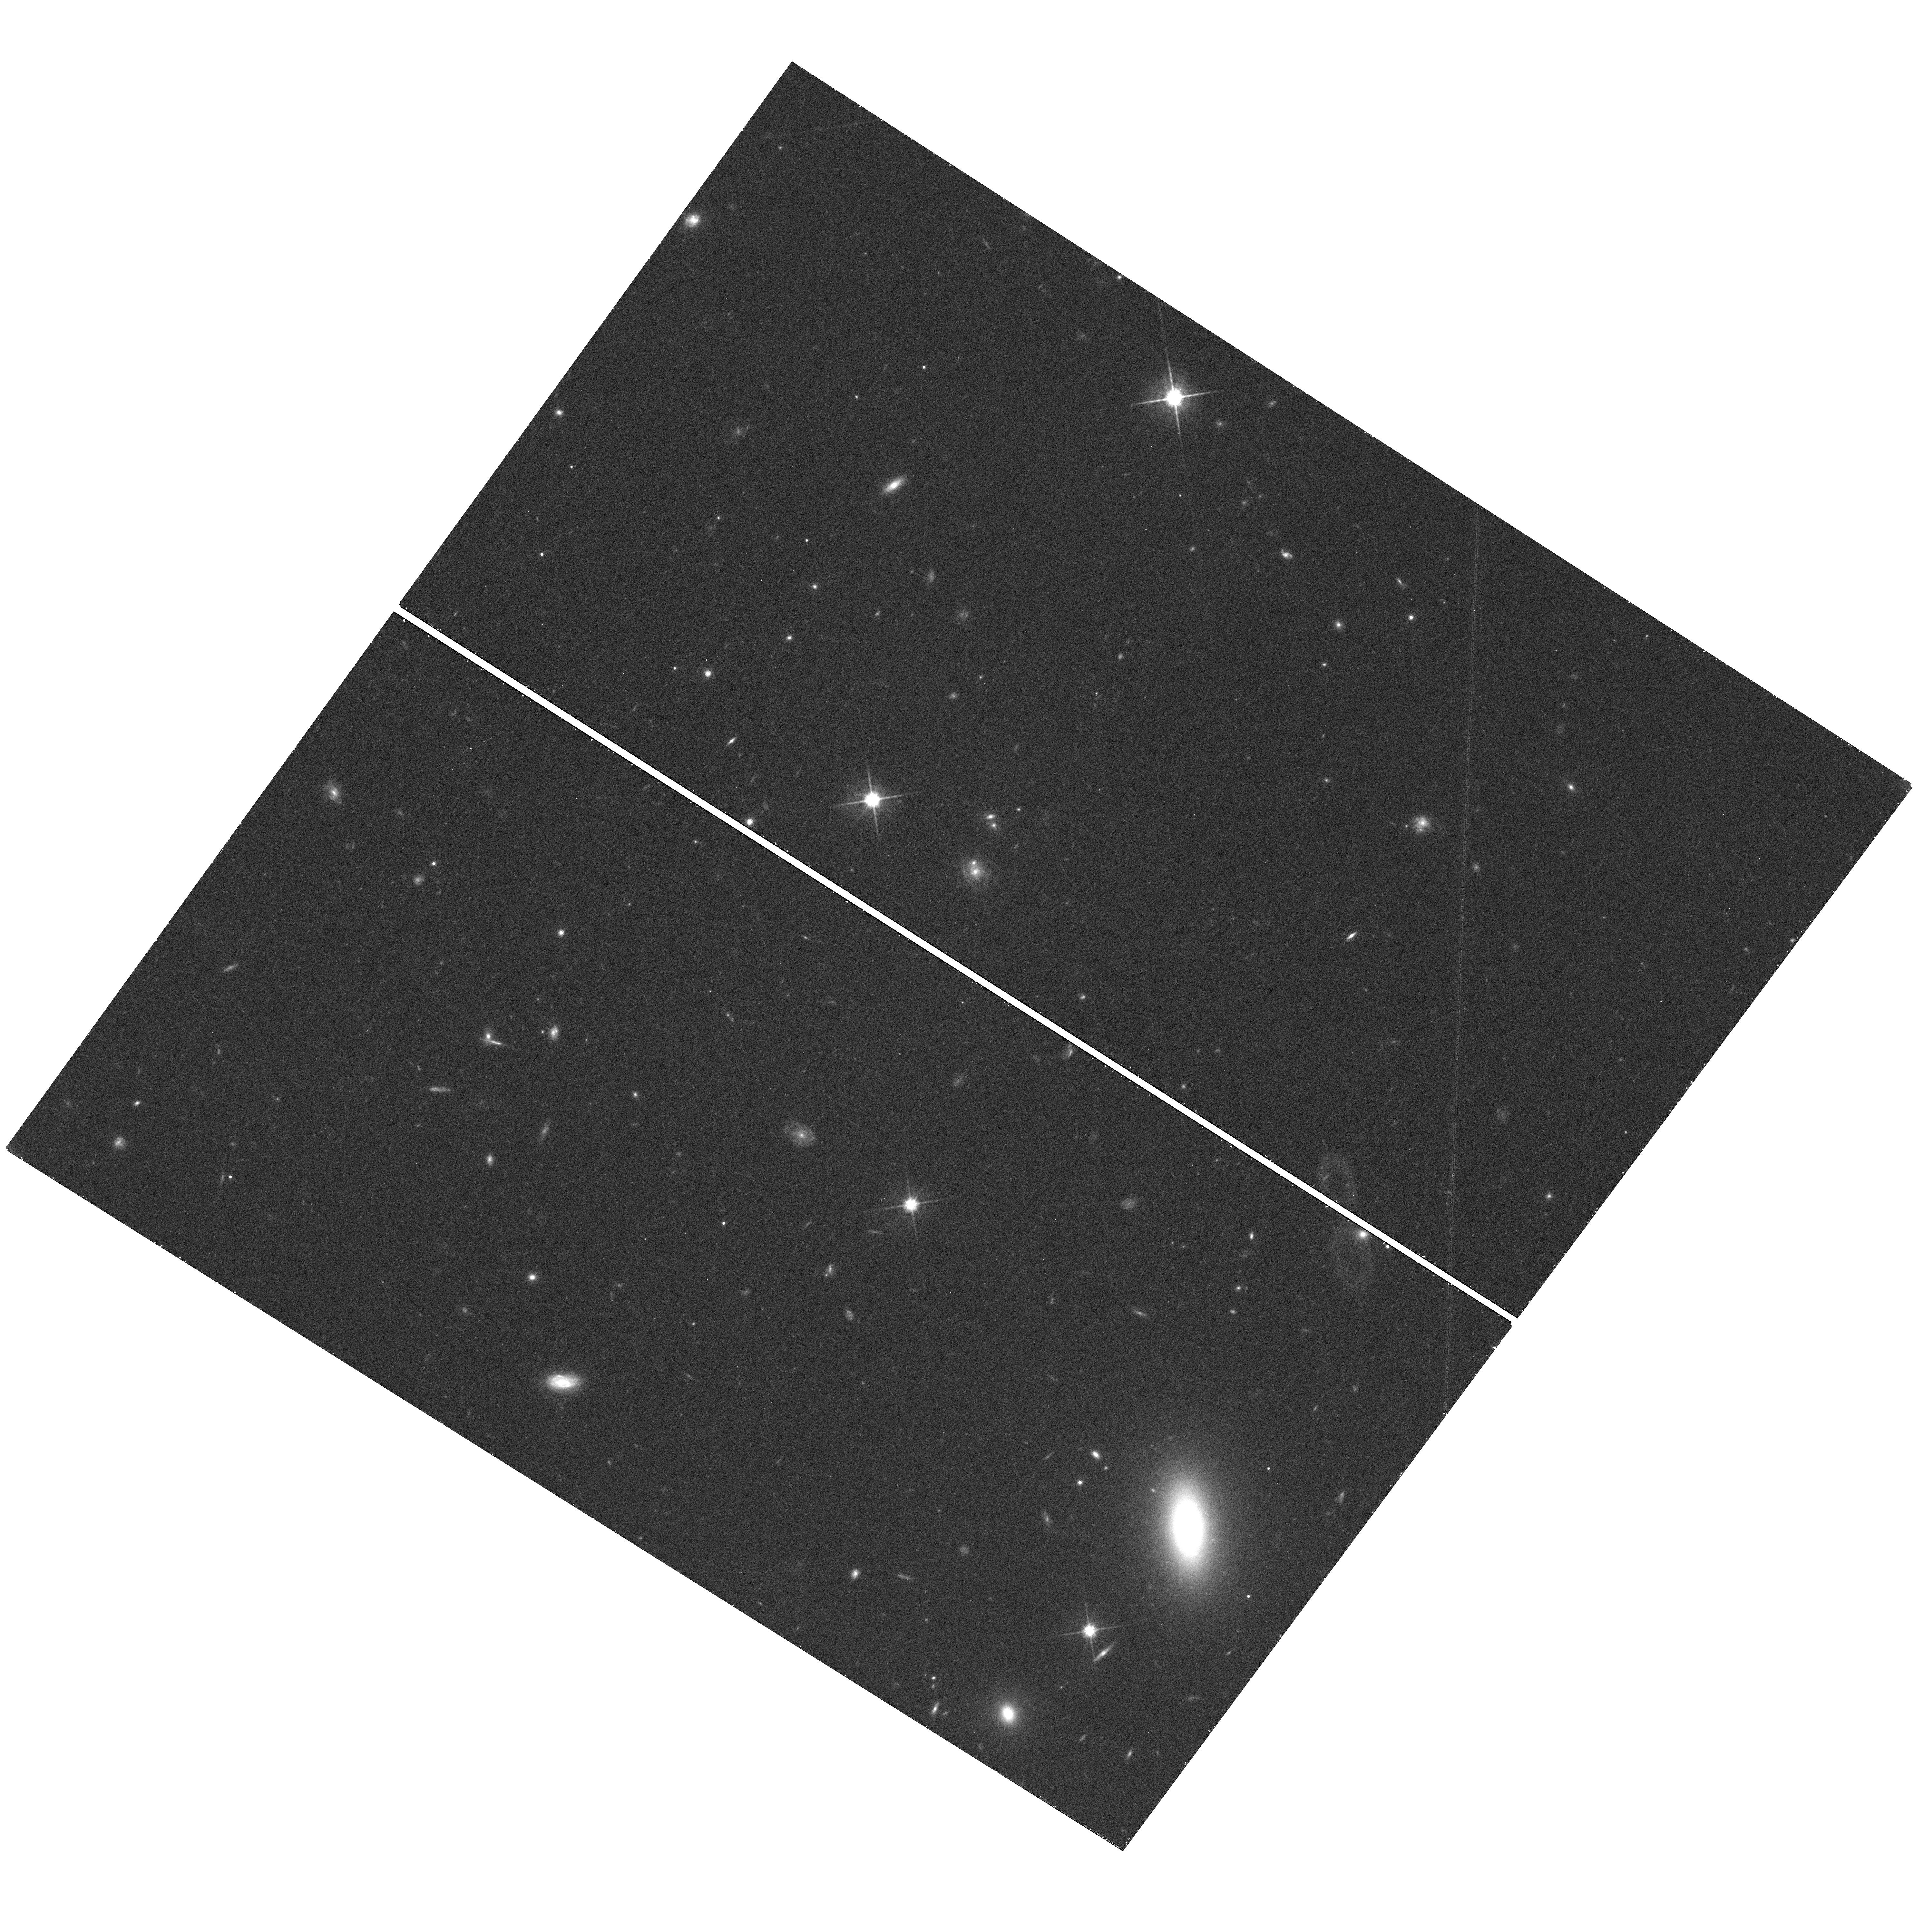
Target: LEO-T
Instrument: WFC3/UVIS
Filter: F814W
Exposure: 26 min
Observation ID: hst_13770_03_wfc3_uvis_f814w_icm703

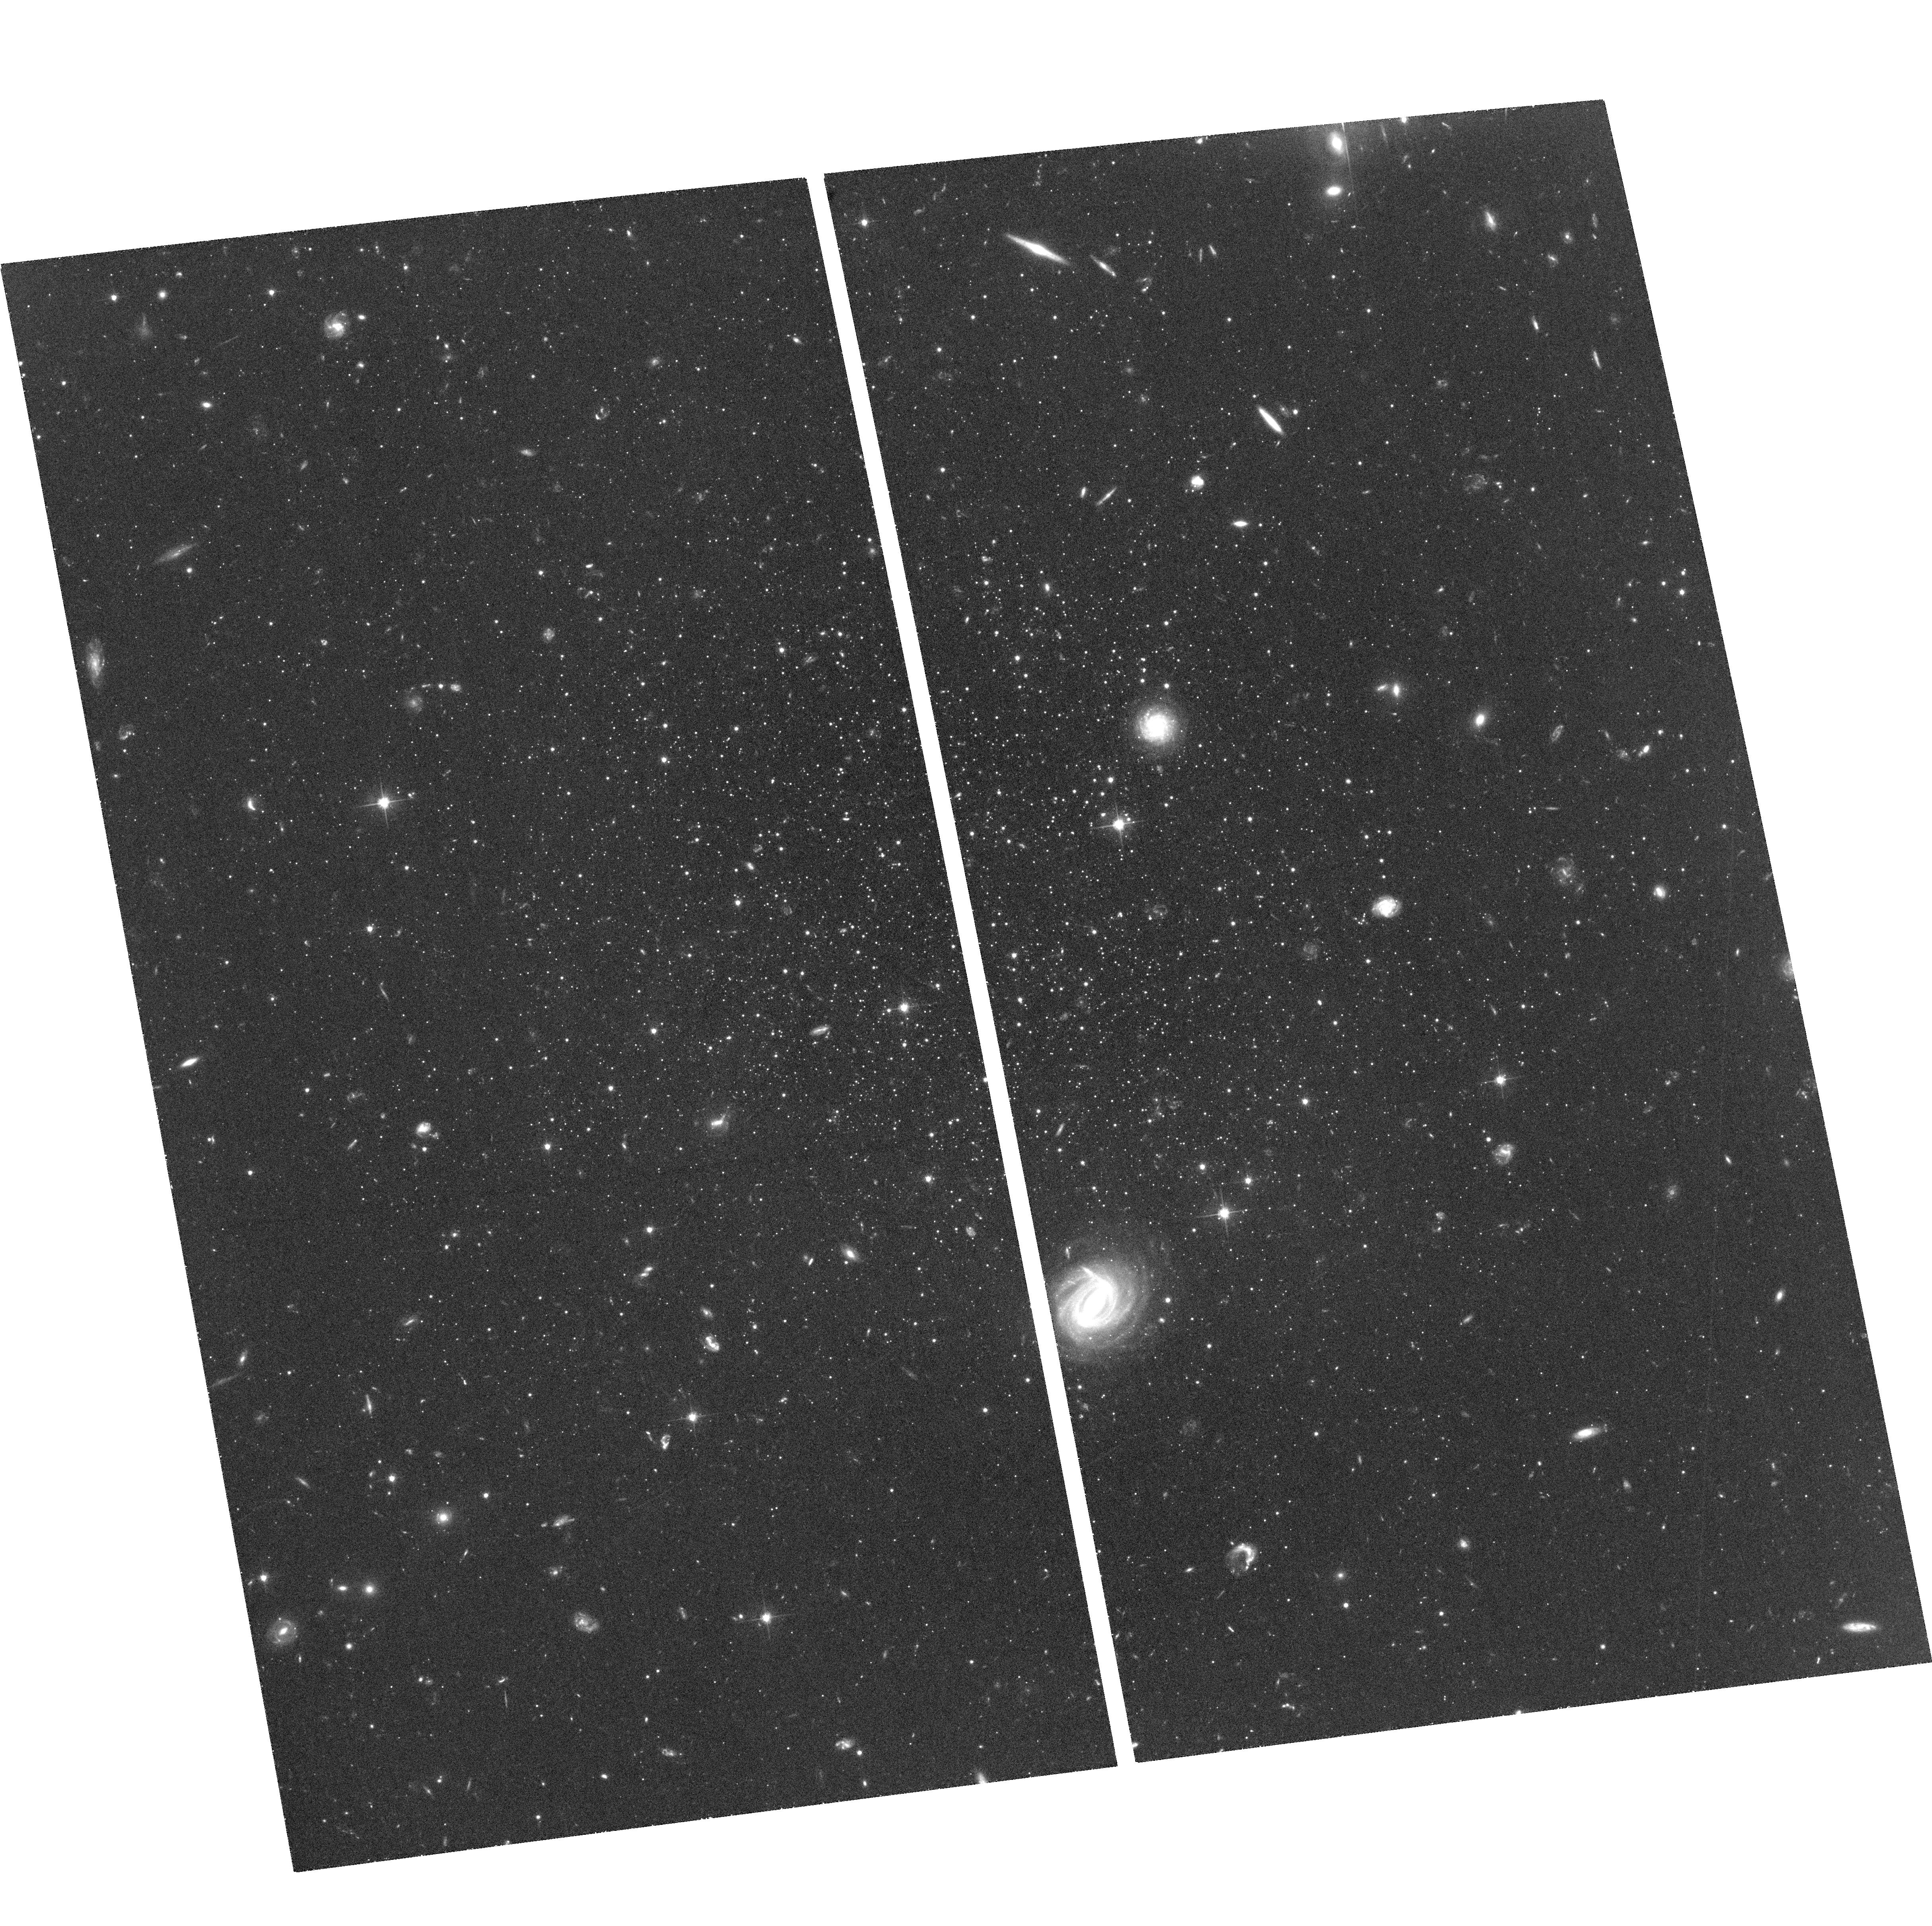
Target: LEO-T
Instrument: ACS/WFC
Filter: F606W
Exposure: 1.6 h
Observation ID: hst_13770_01_acs_wfc_f606w_jcm701

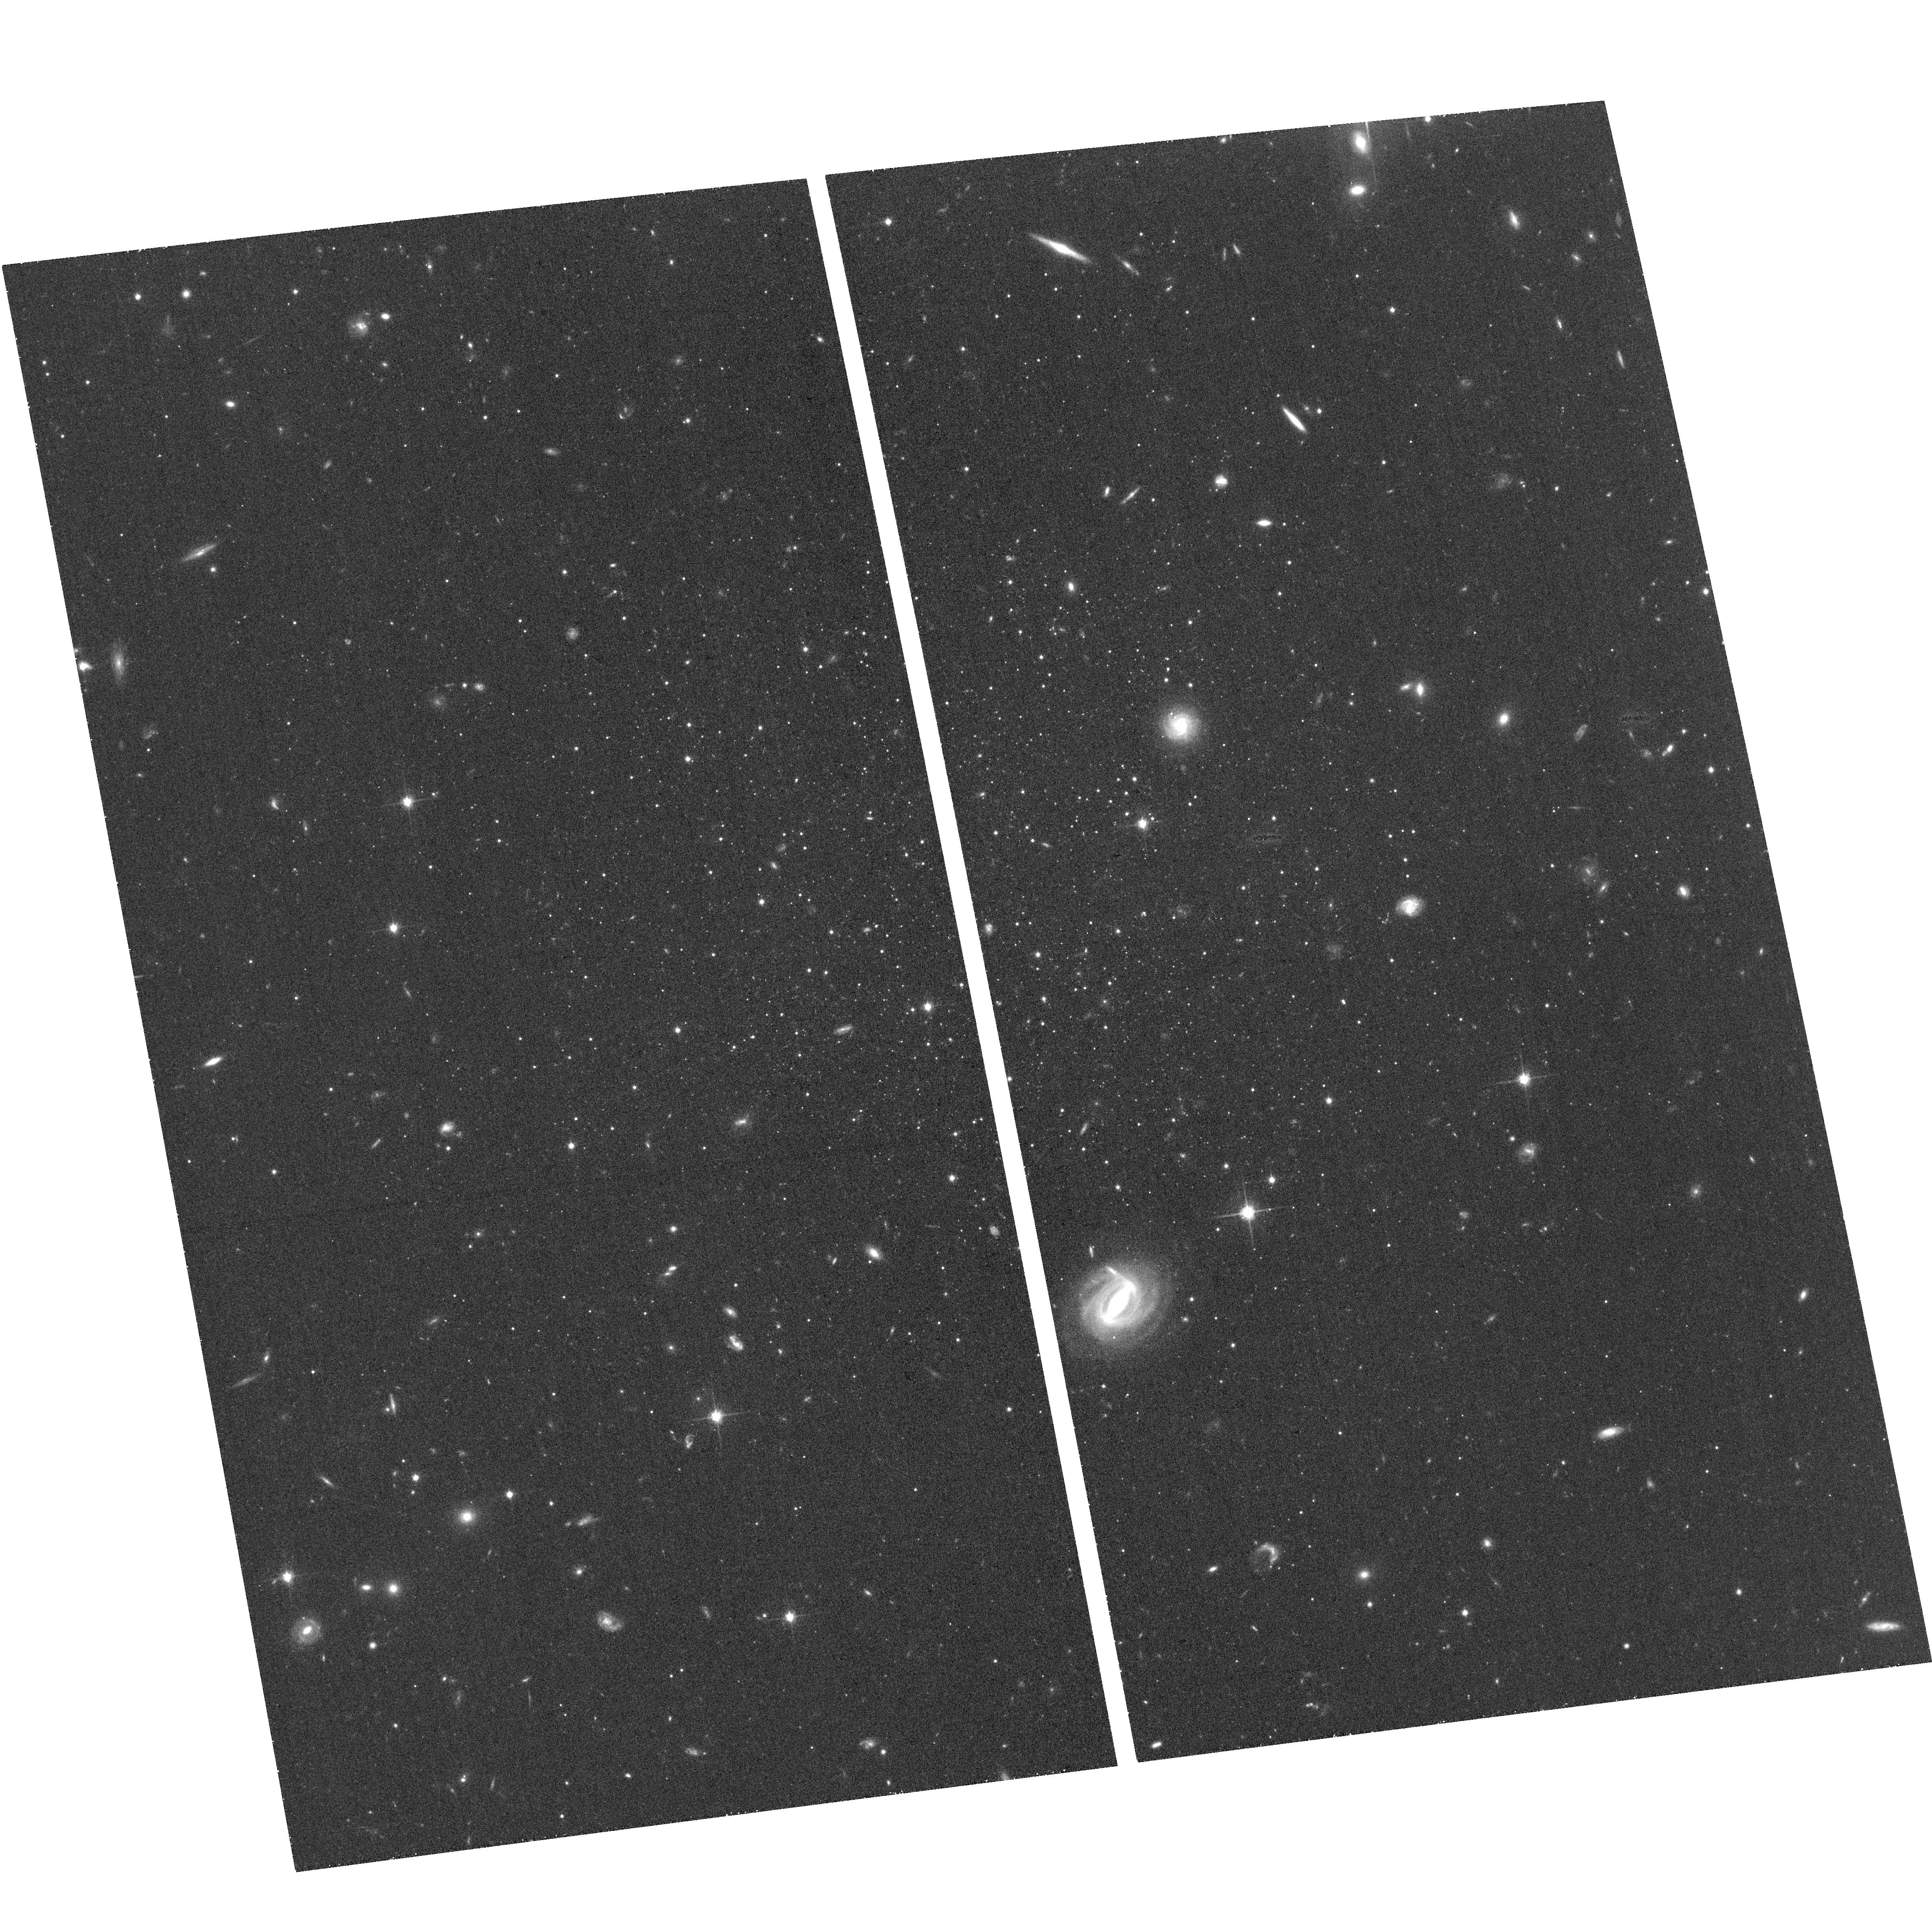
Target: LEO-T
Instrument: ACS/WFC
Filter: F814W
Exposure: 26 min
Observation ID: hst_13770_03_acs_wfc_f814w_jcm703

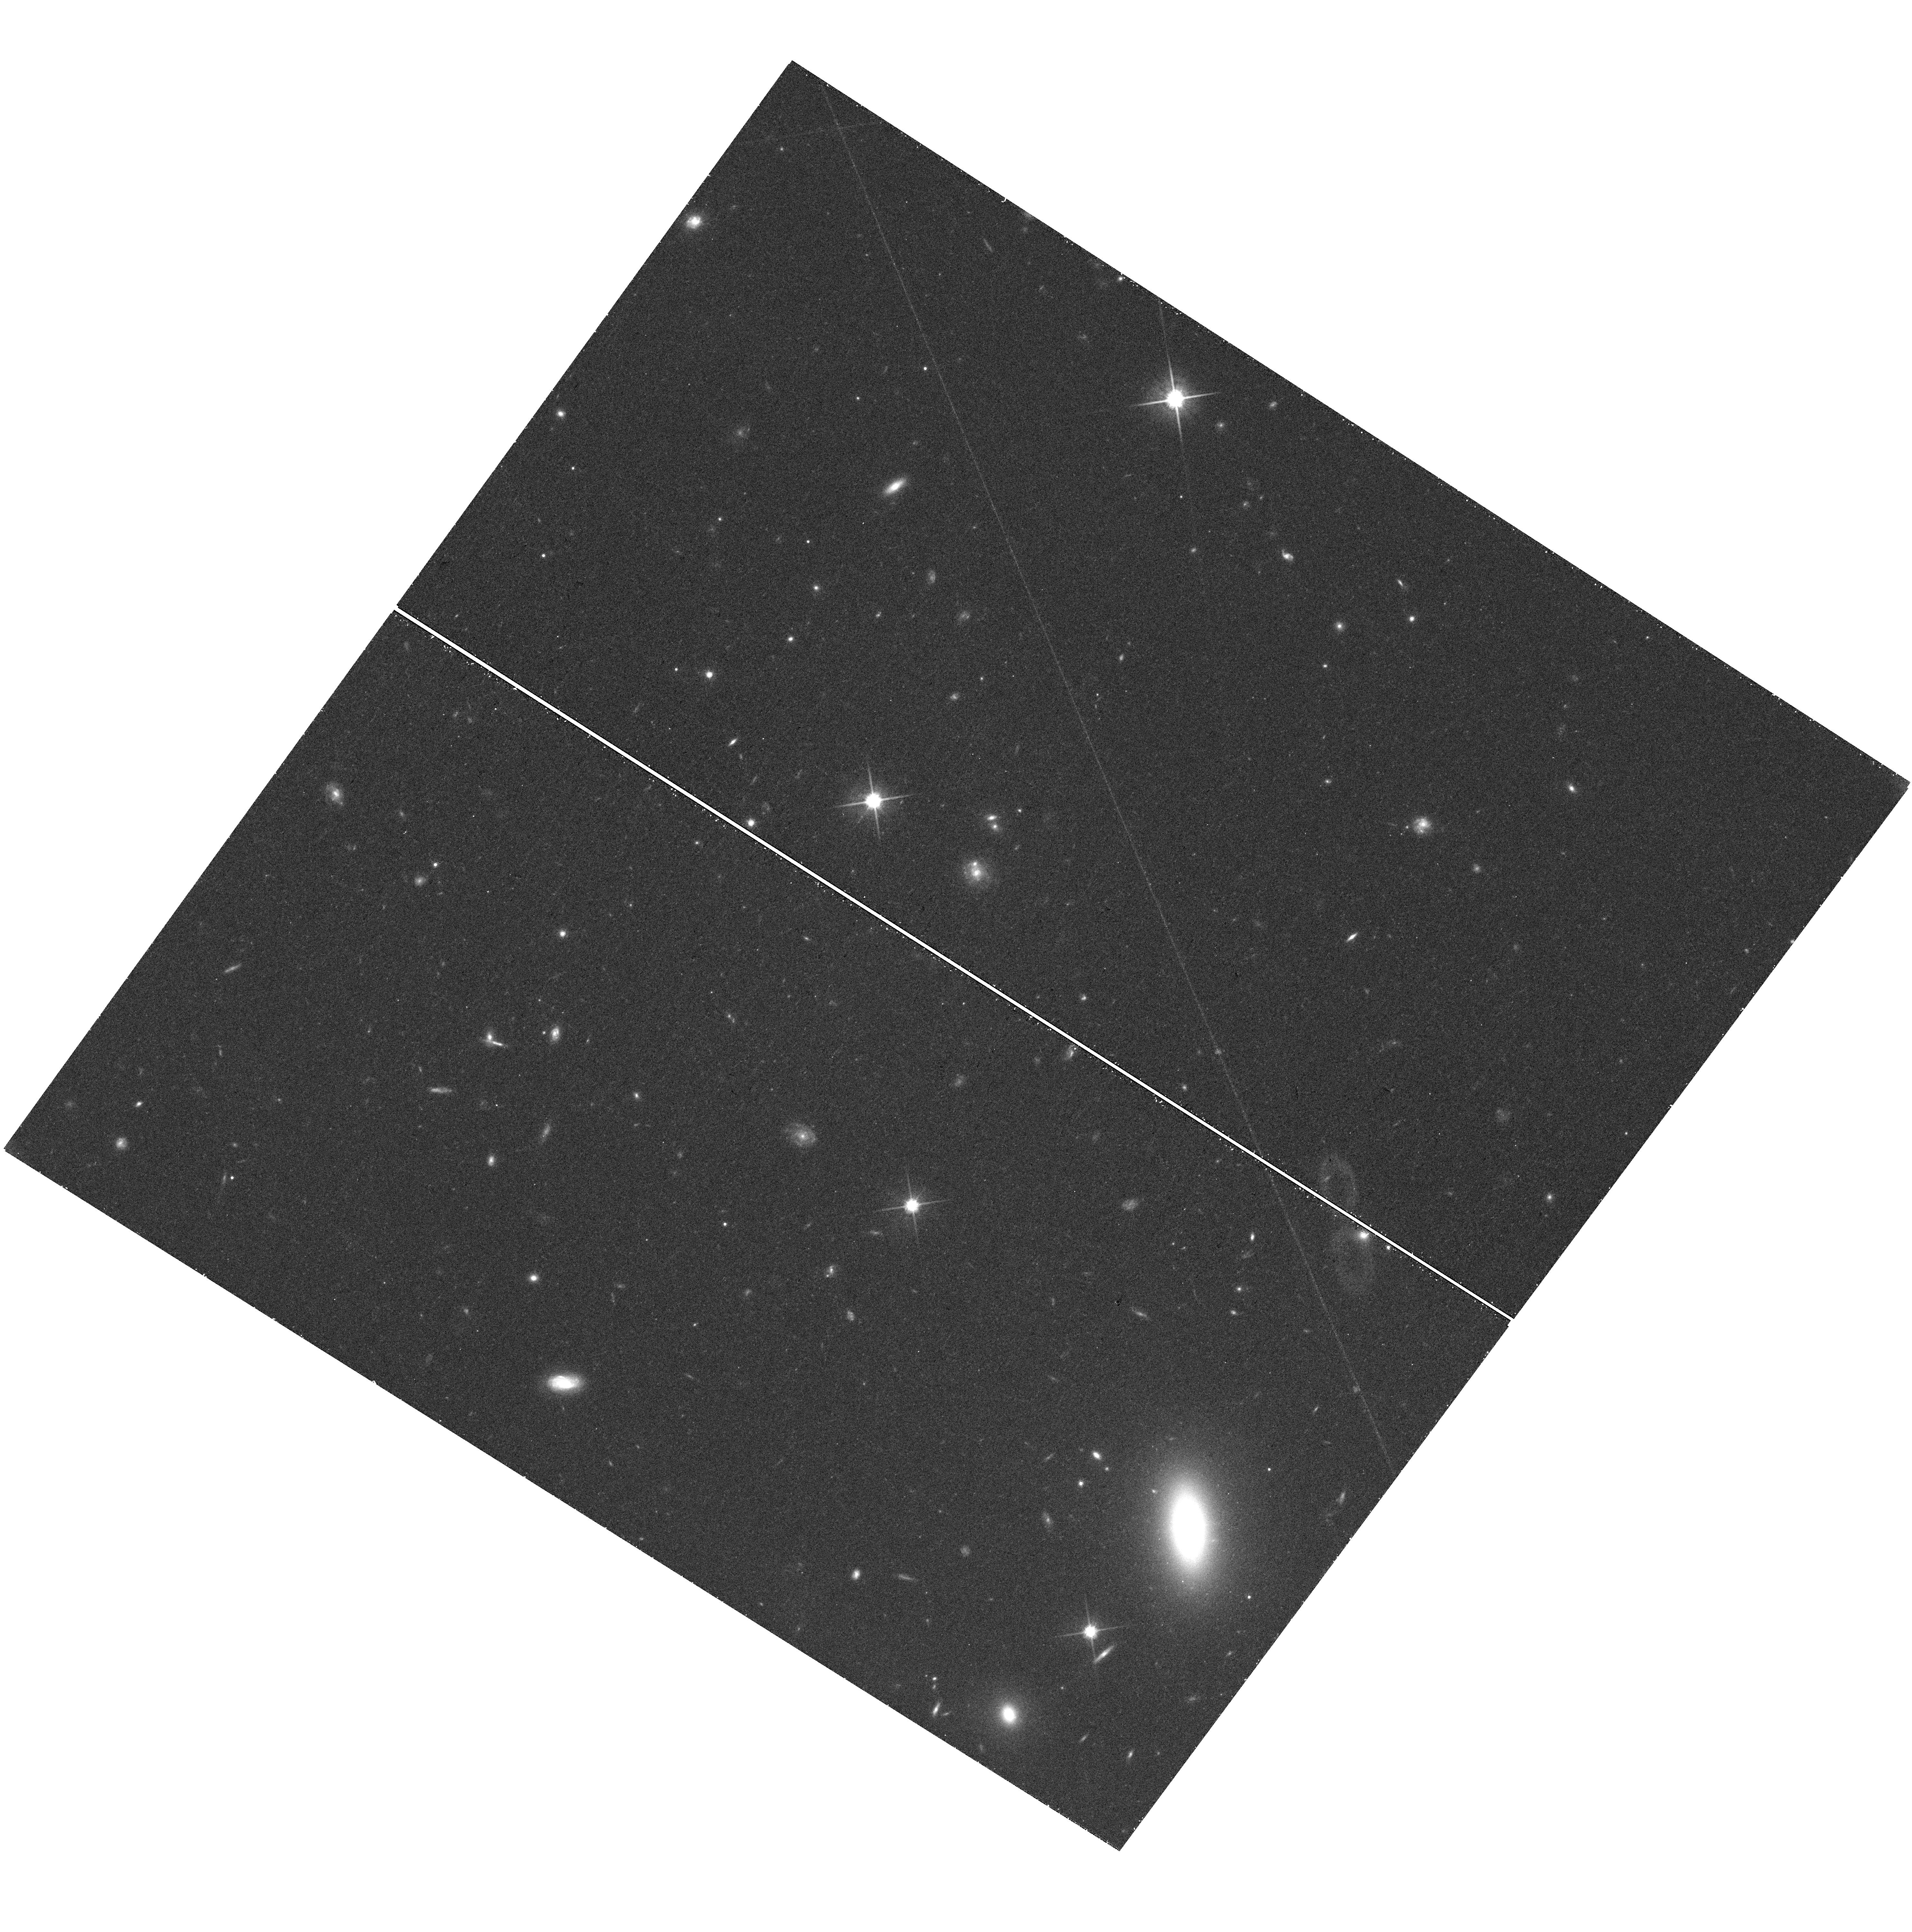
Target: LEO-T
Instrument: WFC3/UVIS
Filter: F814W
Exposure: 26 min
Observation ID: hst_13770_04_wfc3_uvis_f814w_icm704

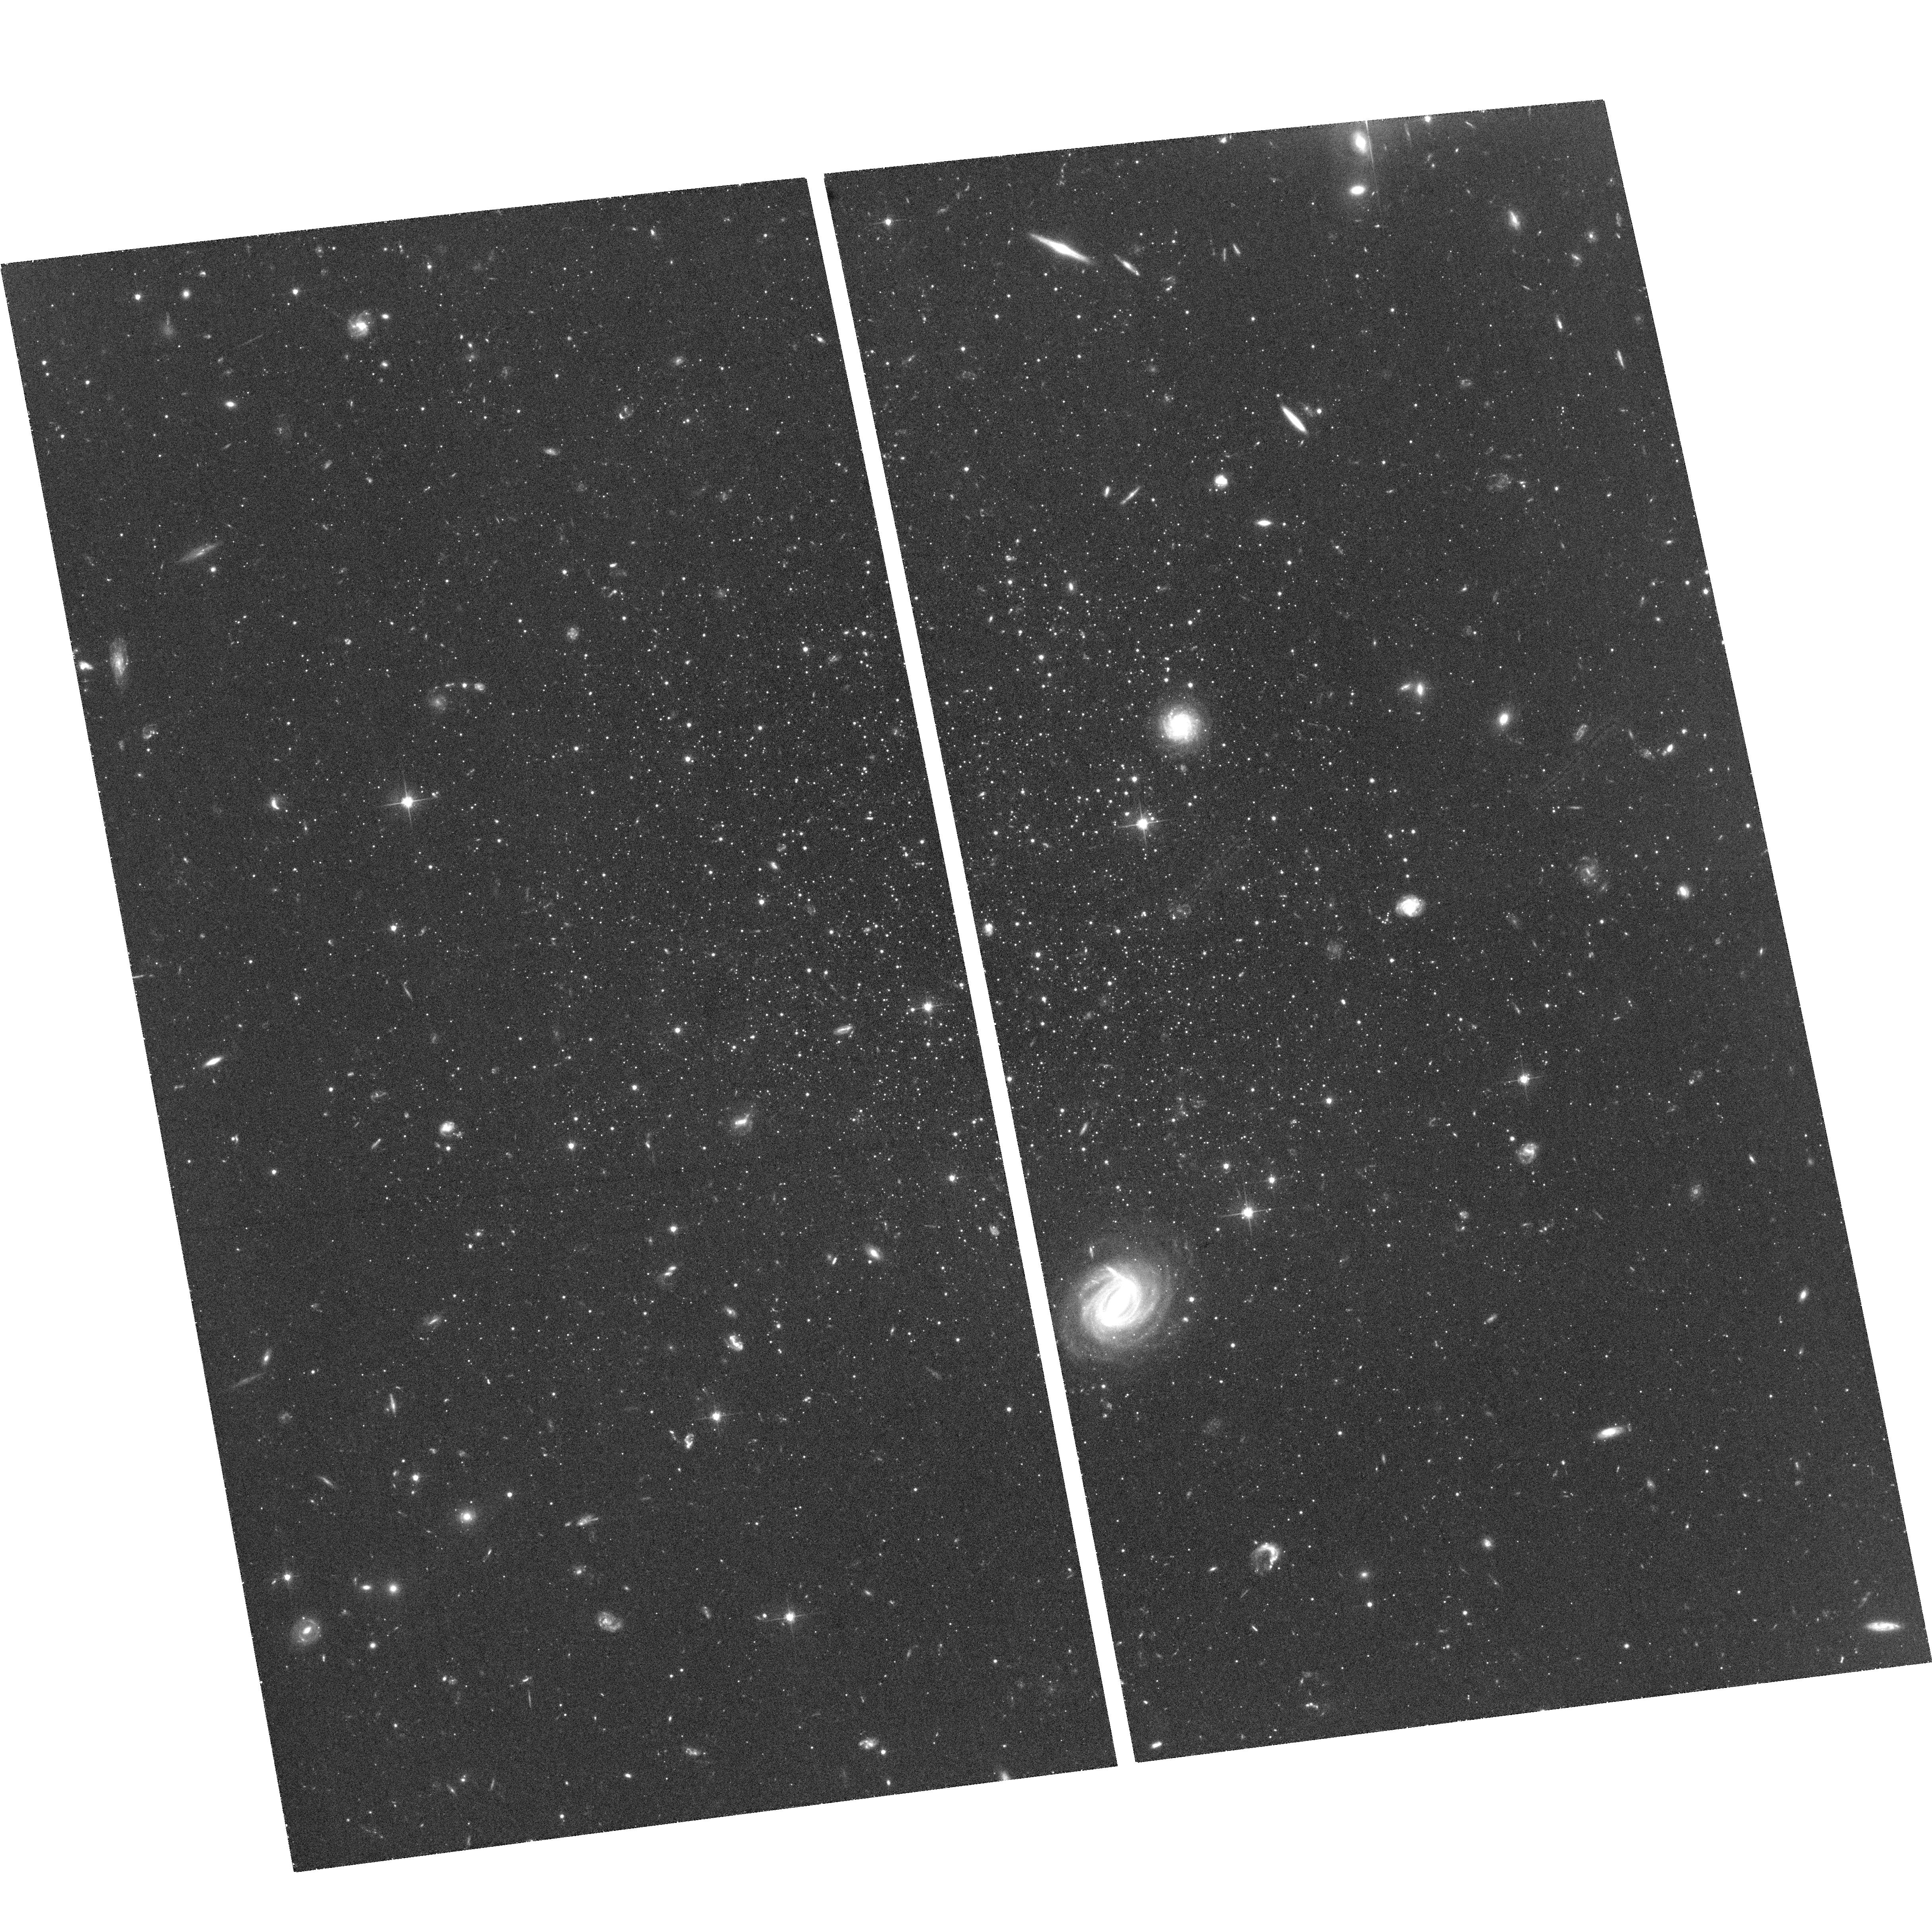
Target: LEO-T
Instrument: ACS/WFC
Filter: F606W
Exposure: 1.6 h
Observation ID: hst_13770_03_acs_wfc_f606w_jcm703

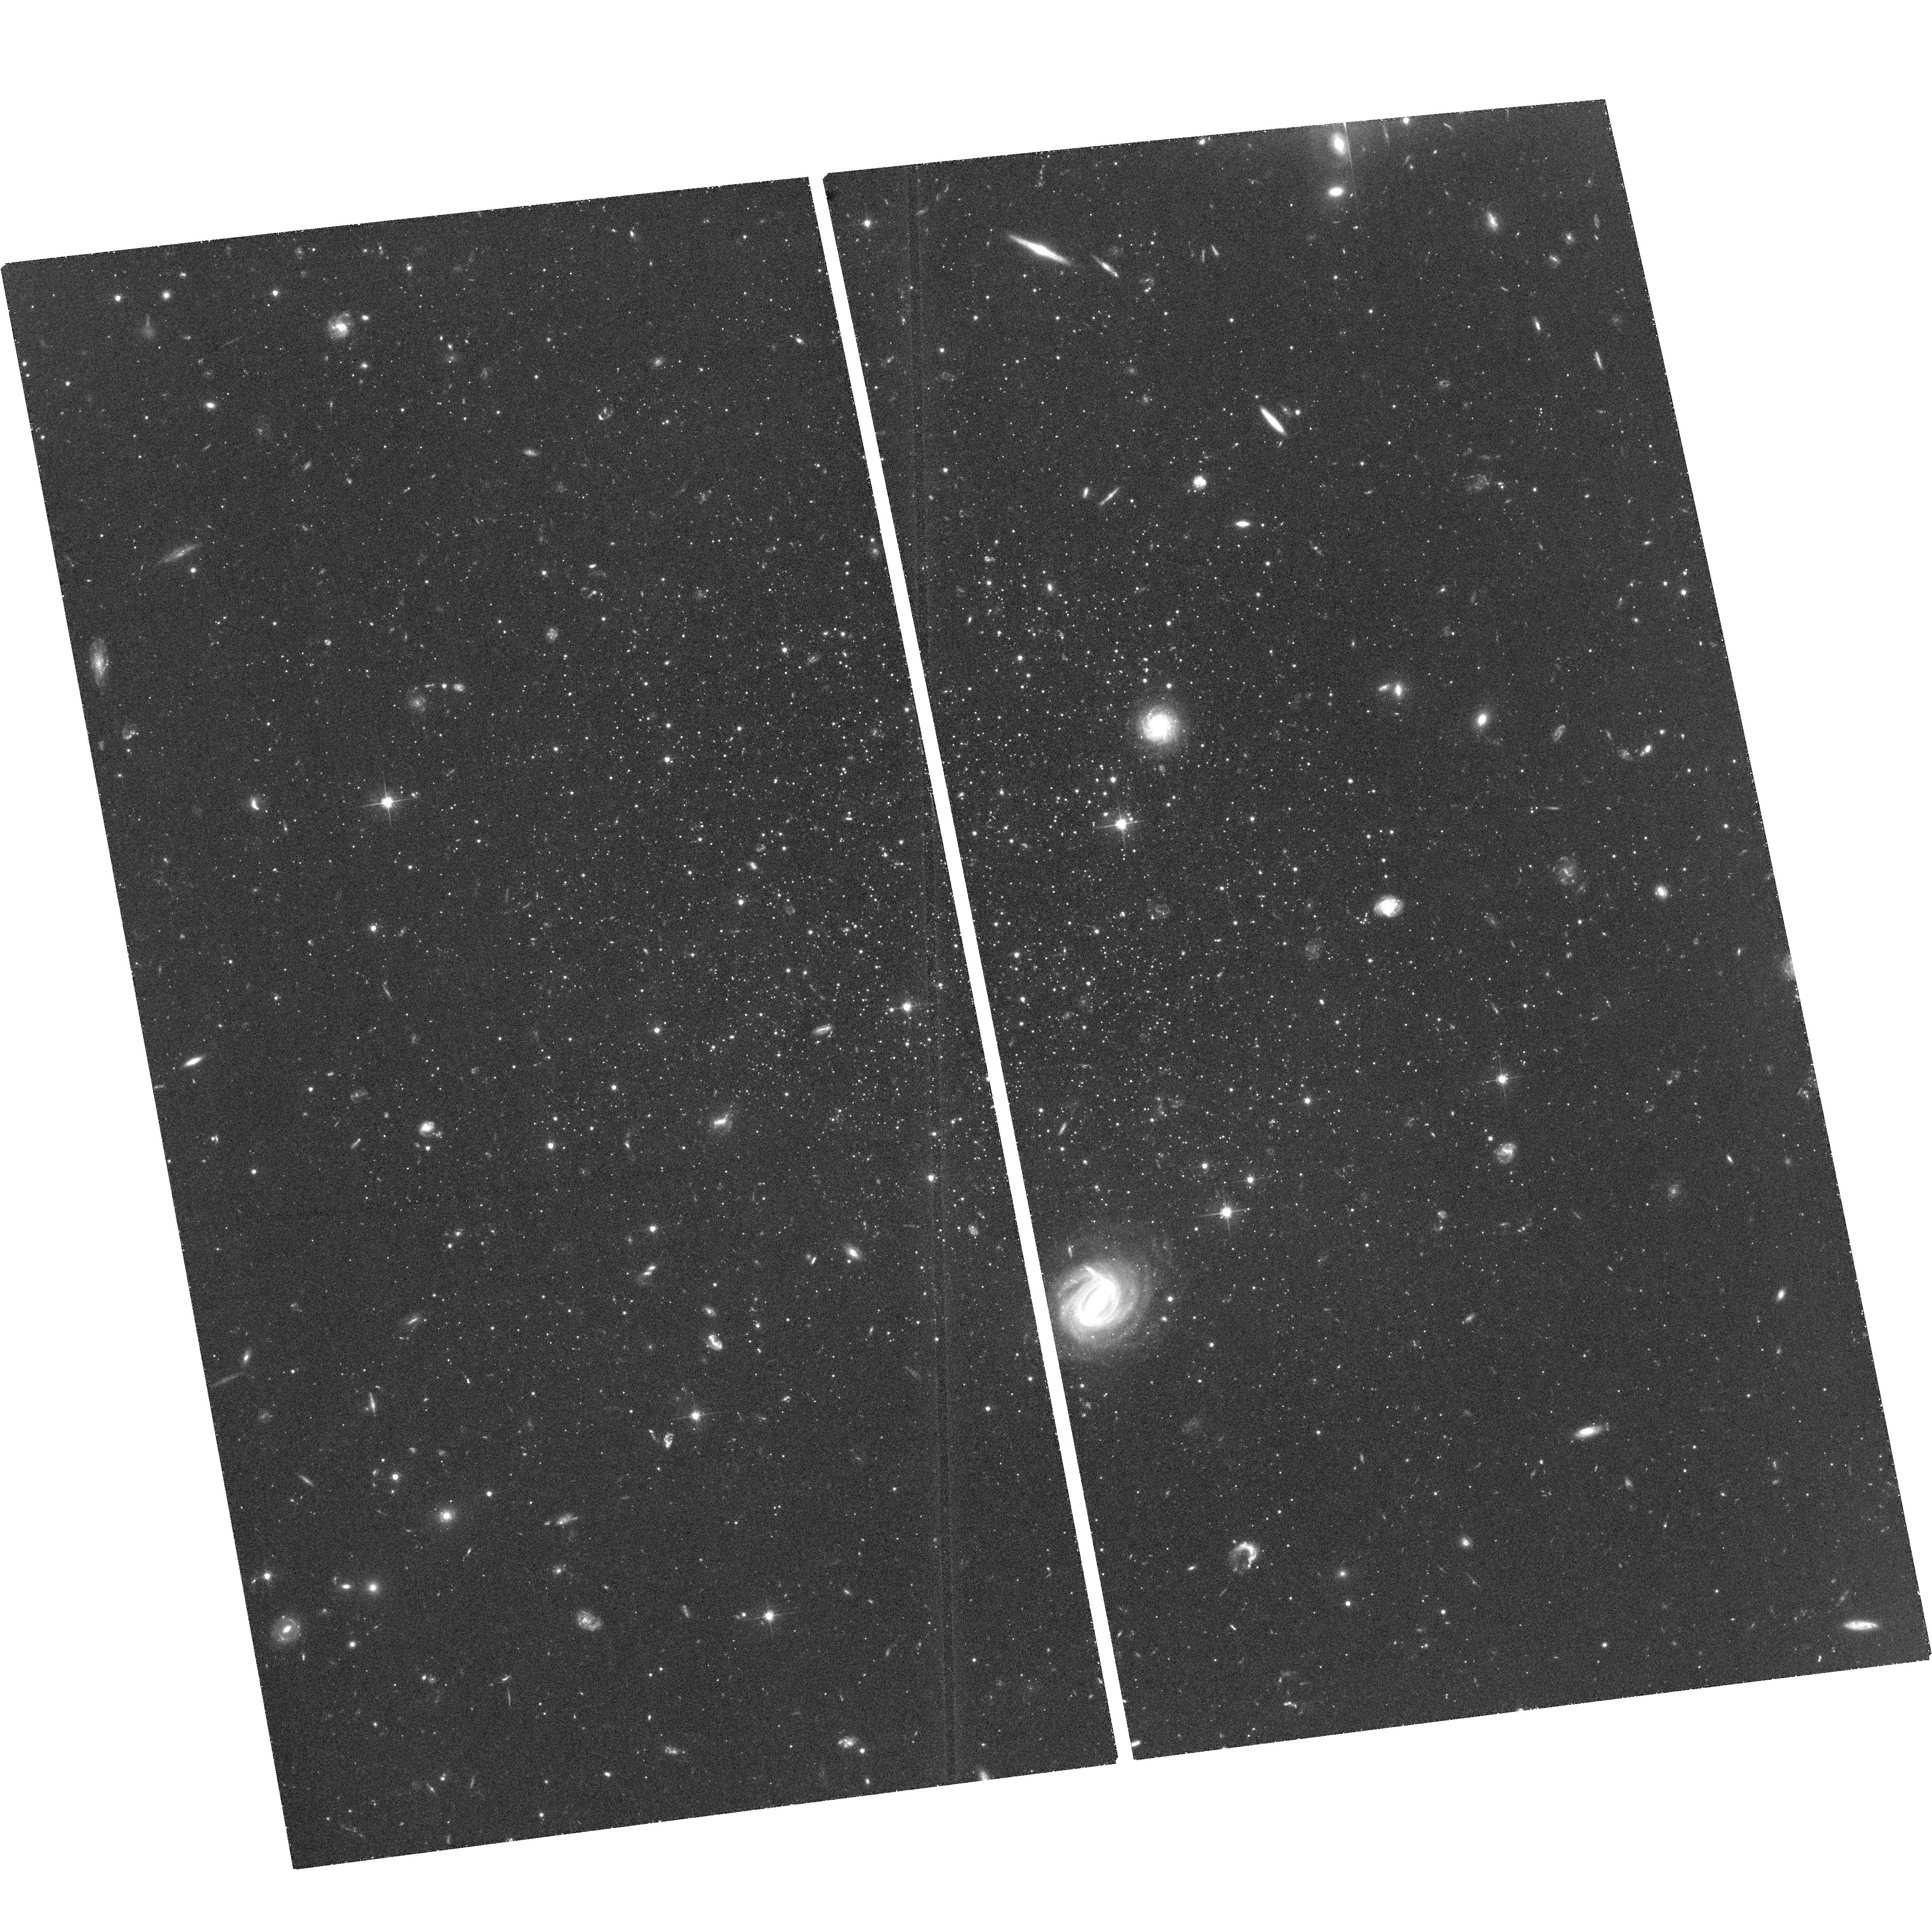
Target: LEO-T
Instrument: ACS/WFC
Filter: F606W
Exposure: 1.6 h
Observation ID: hst_13770_02_acs_wfc_f606w_jcm702

Measuring the Milky Way Mass with the Proper Motion of Leo T (PI: Do, Tuan)

The Milky Way has long been used to study galaxy evolution and cosmology, but these studies are currently limited by the large uncertainty in its dark matter halo mass. The halo mass is poorly constrained mainly because it is difficult to find appropriate tracers of the potential at large Galacto-centric distances. Satellite galaxies are the best such tracers, and recent cosmological simulations have shown a well-defined relationship between a satellite's orbital energy -- which depends on halo mass -- and its infall time. The recently discovered dwarf galaxy Leo T is an optimal candidate for measuring the halo mass in two respects. It is the most distant of the MW satellites, providing a probe of the mass distribution at large scales. It is also the only MW dwarf spheroidal galaxy with any gas; this makes it very likely that Leo T is currently falling into to MW for the first time. We propose to measure the bulk proper motion of Leo T using ACS/WFC in order to reconstruct its orbit. Using a well developed method of measuring the stellar proper motions with respect to an absolute reference frame composed of distant galaxies, we will be able to achieve a proper motion uncertainty of 0.03 mas/yr with a two year time baseline. Previous similar HST proper motion programs have shown that this precision is well within reach. A proper motion measurement of this precision, combined with the knowledge of Leo T's infall epoch, will allow for a determination of the mass of the MW within 400 kpc from the Galaxy, which is otherwise impossible. This knowledge will significantly reduce one of the largest uncertainties in interpreting the Milky Way in cosmological context.